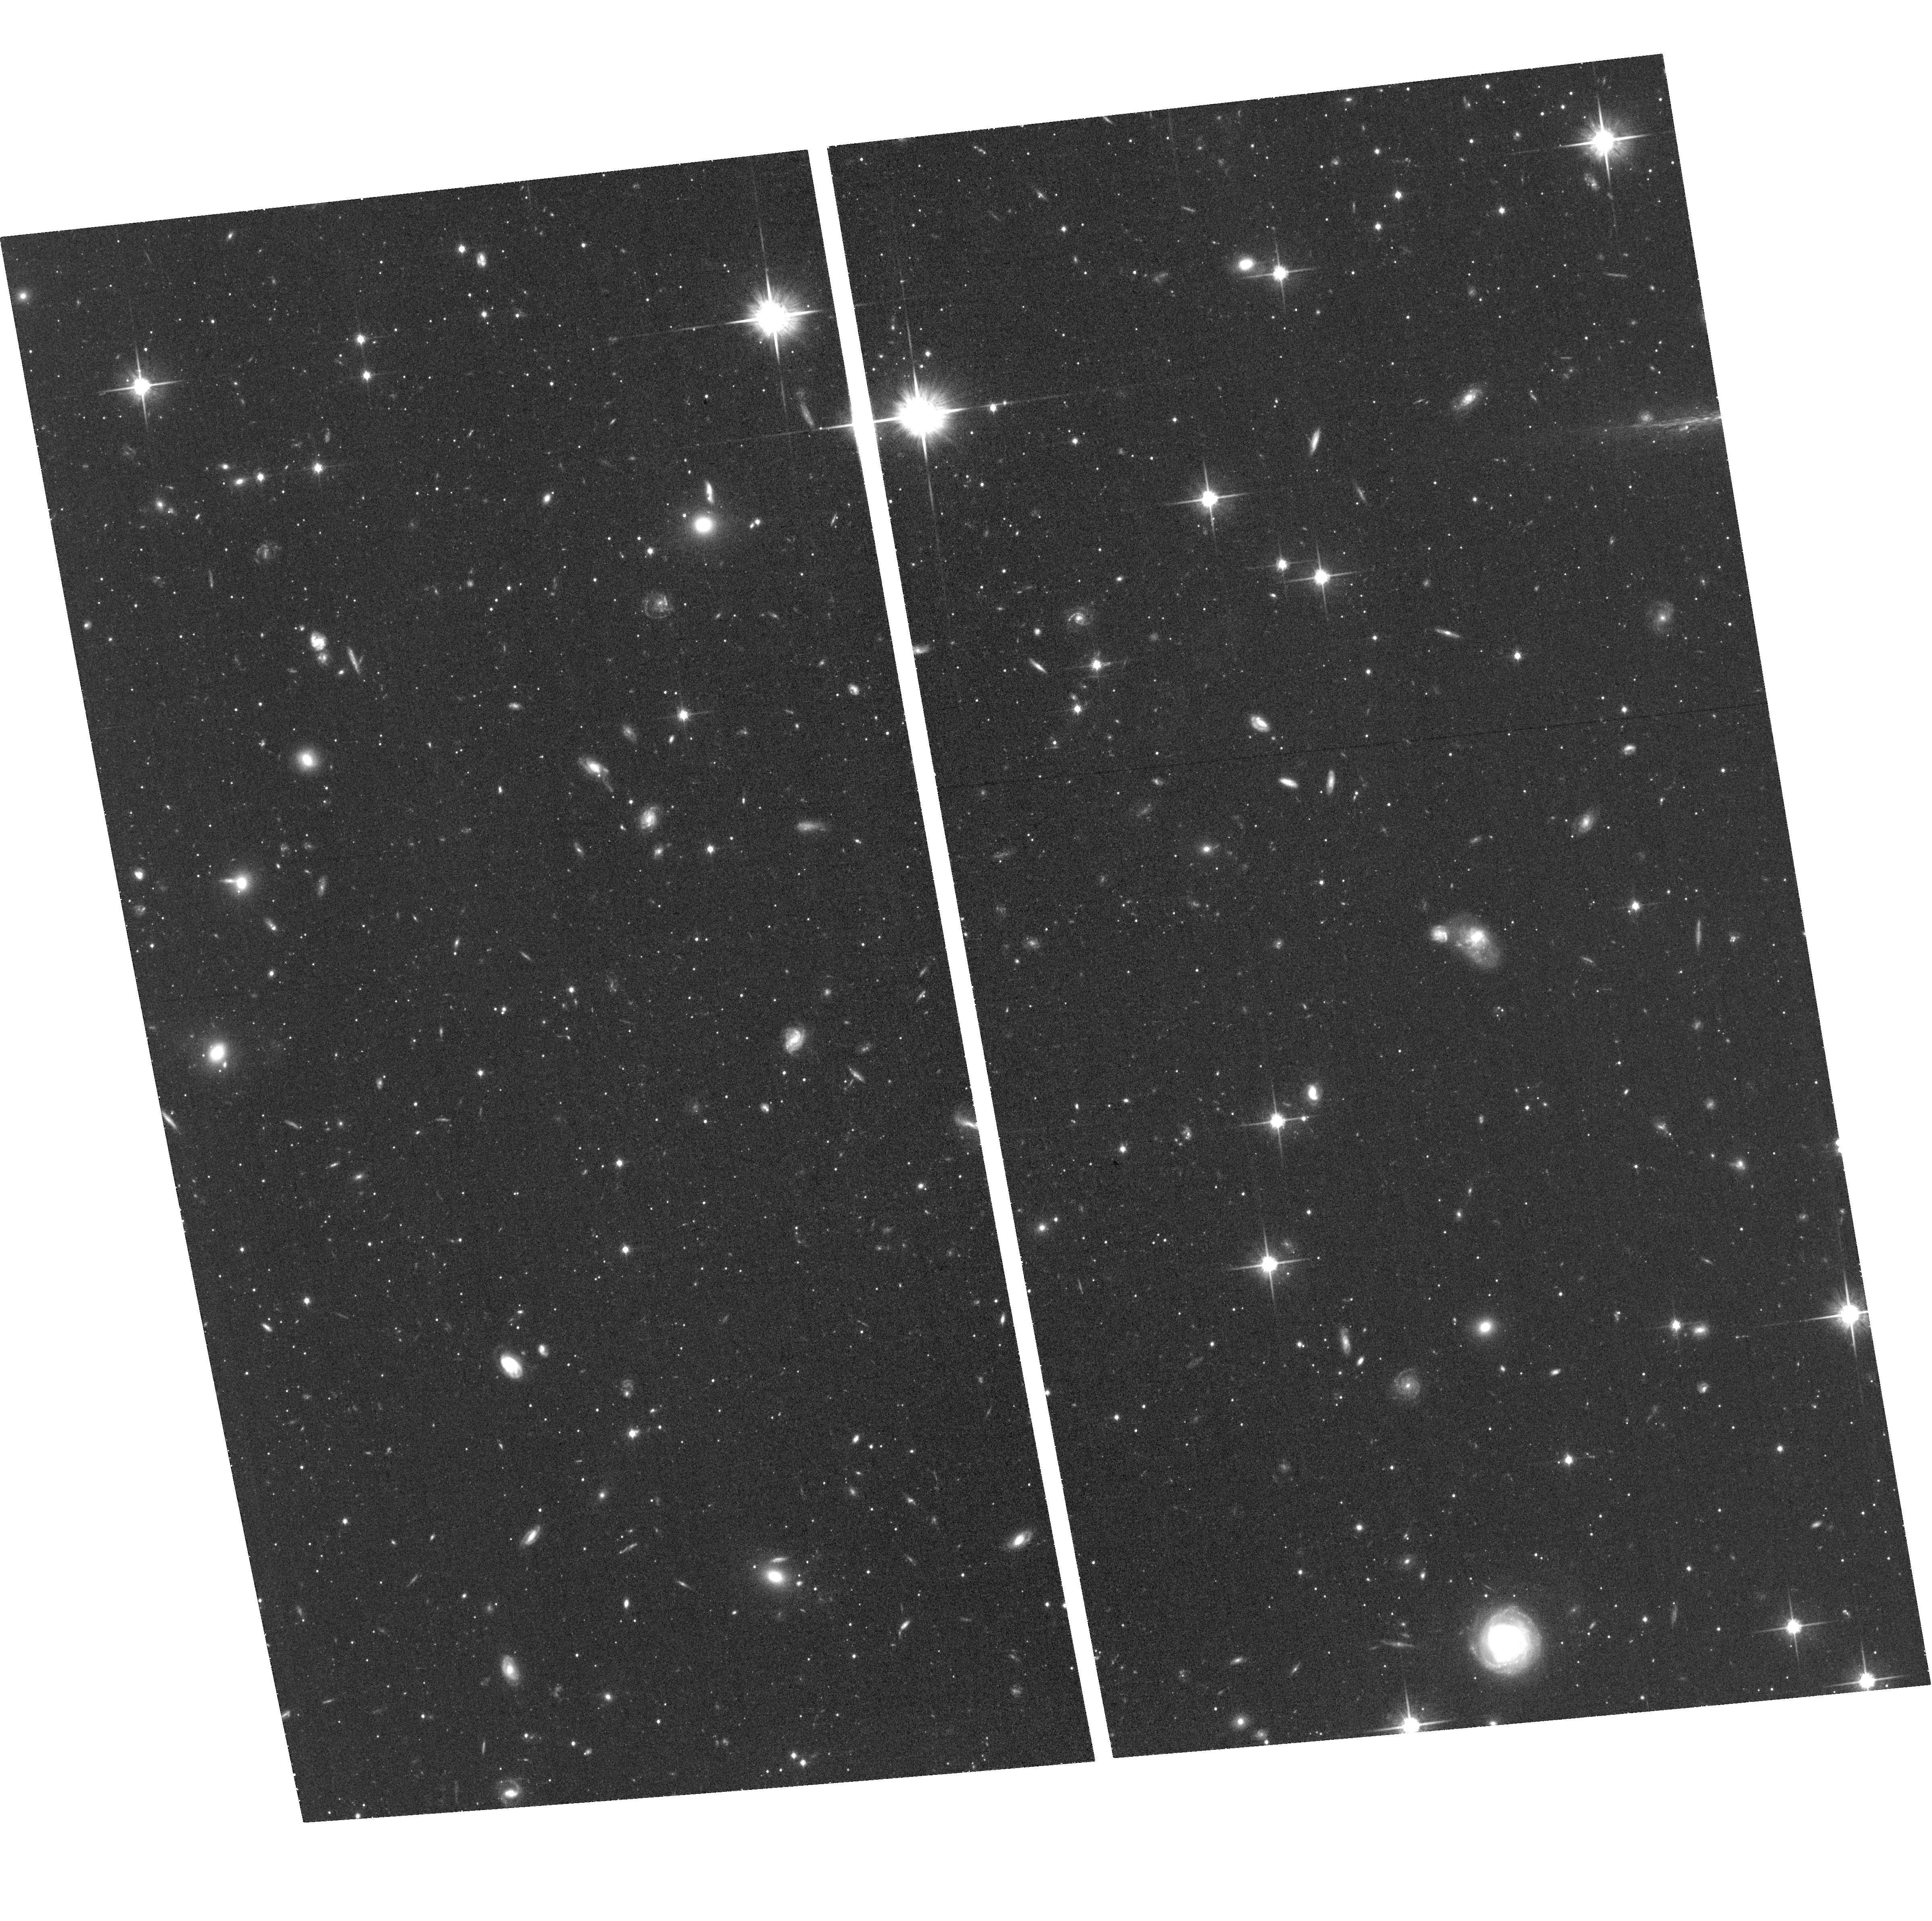
Target: field at RA 8.111°, Dec 39.668°. Instrument: ACS/WFC. Filter: F814W. Exposure: 1.2 h. Observation ID: hst_15169_40_acs_wfc_f814w_jdl340

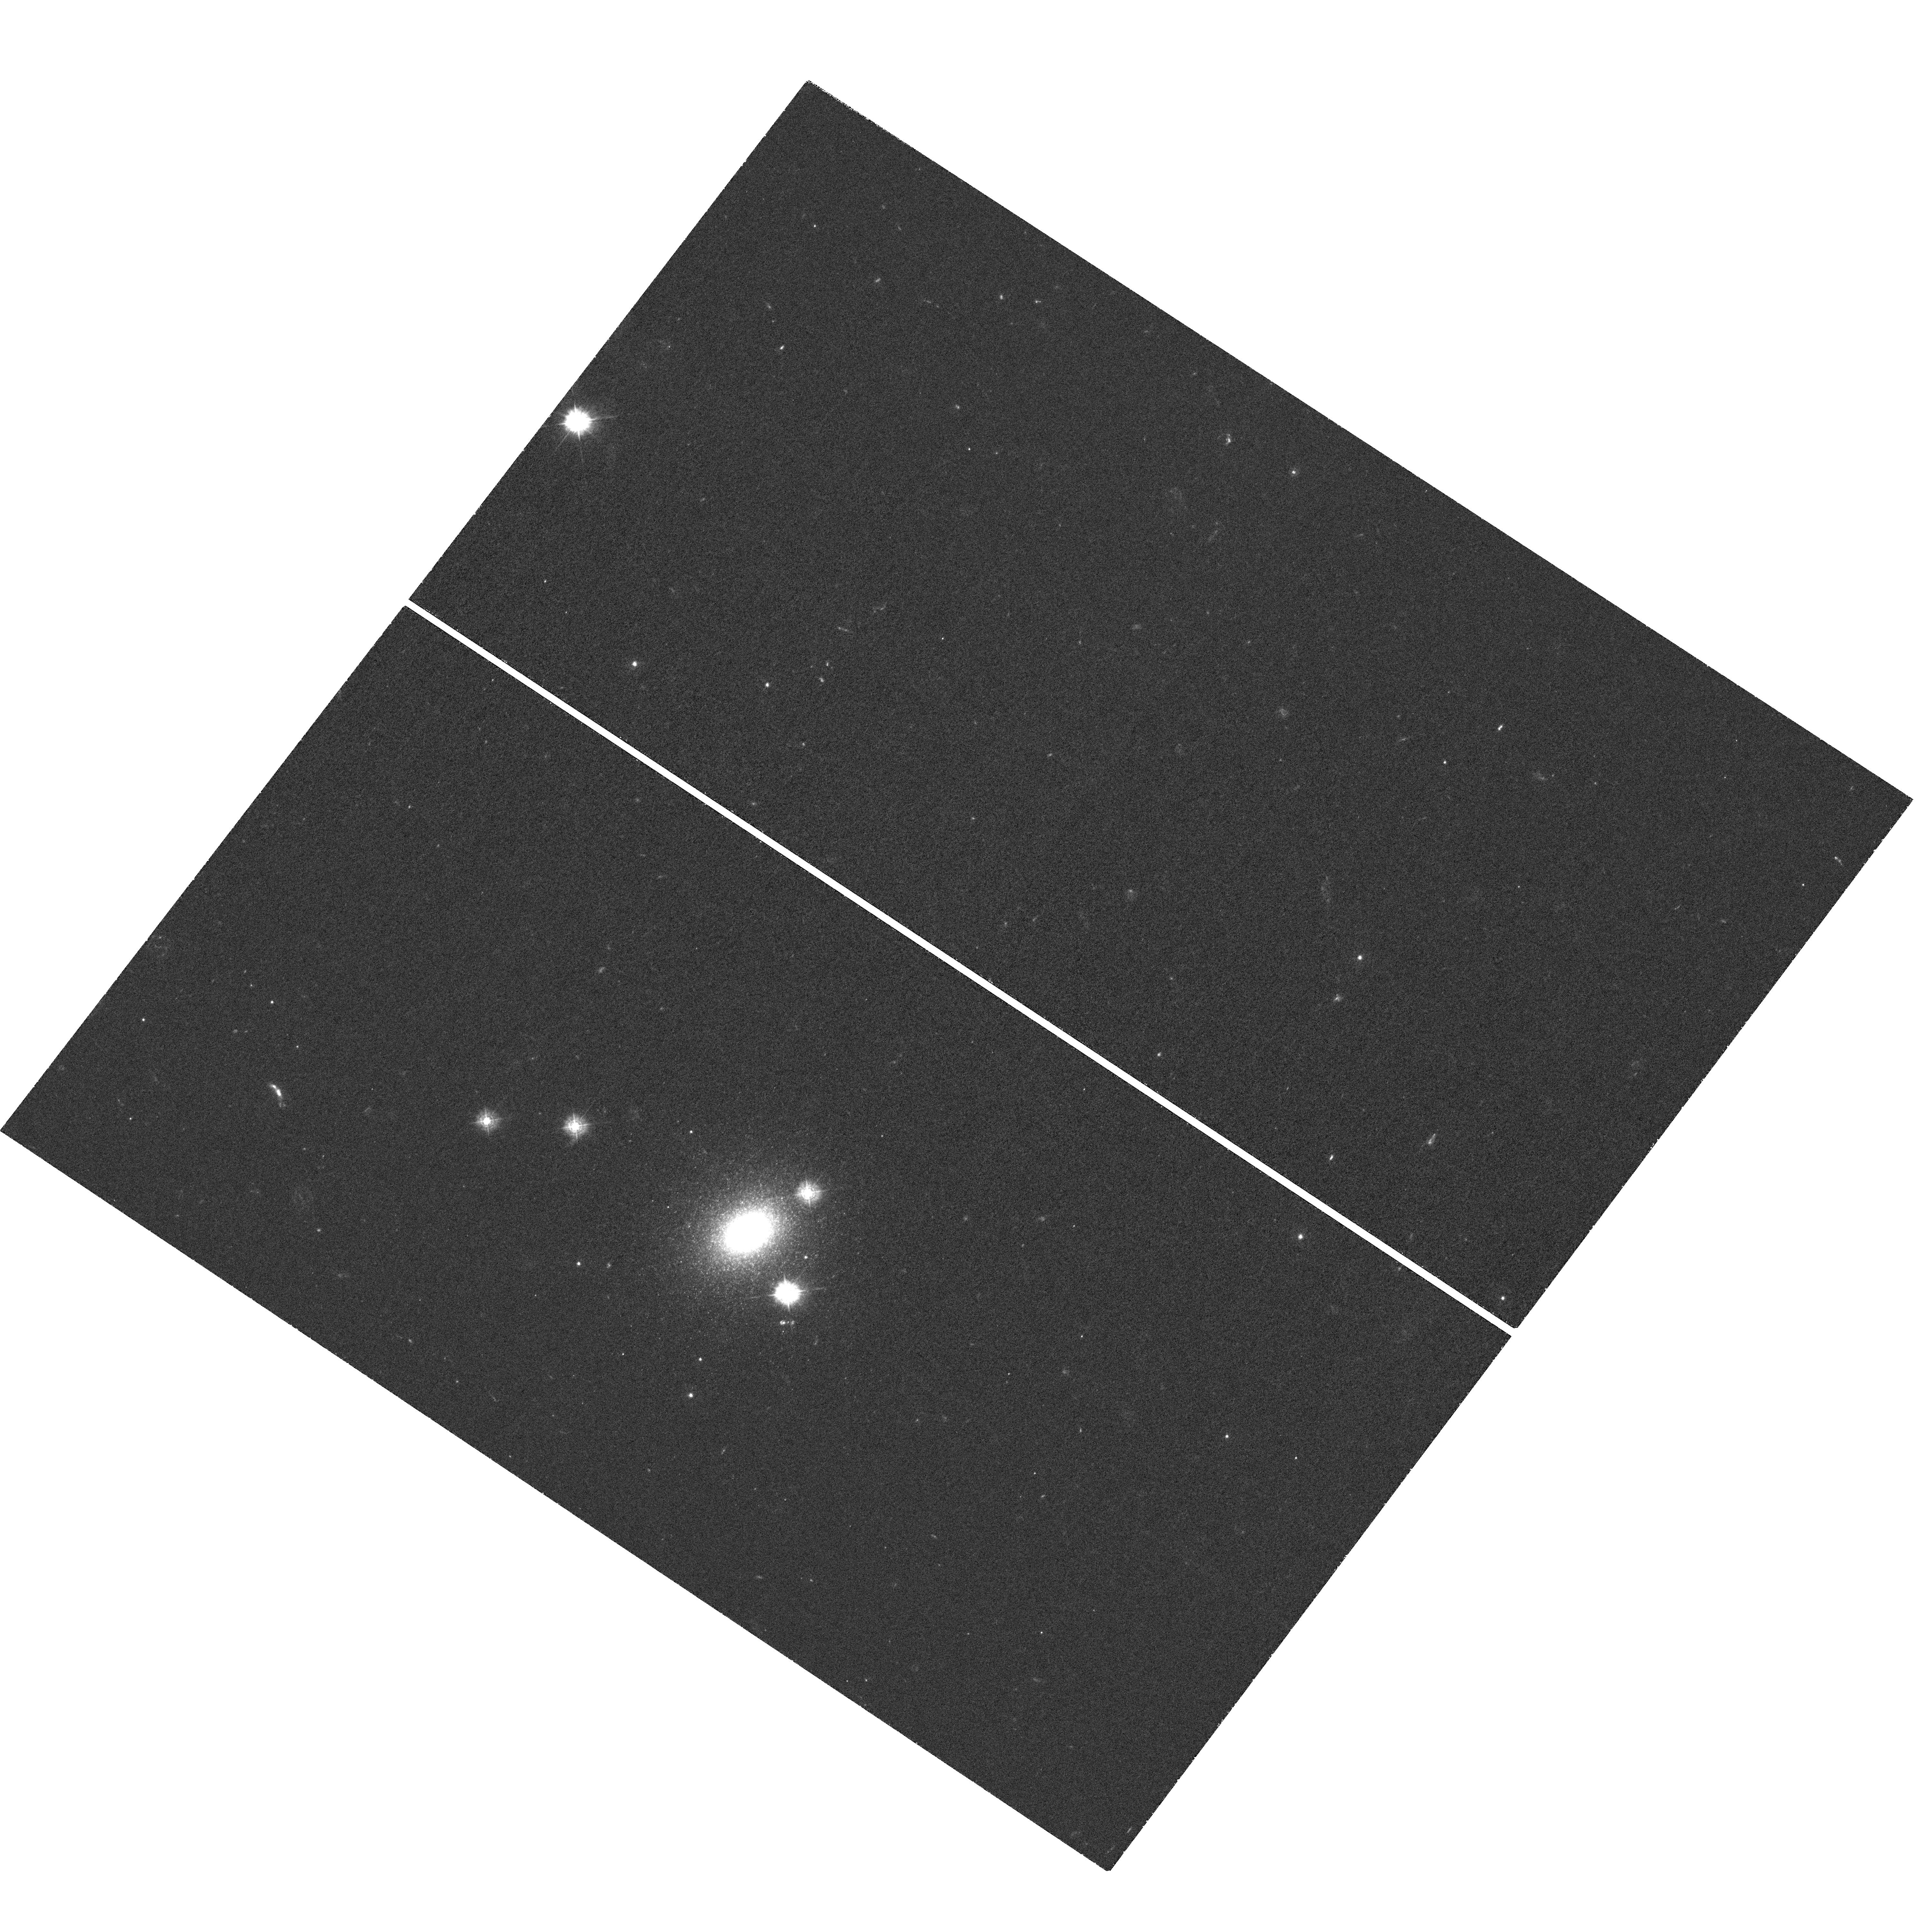
Target: G1-MAYALL-II. Instrument: WFC3/UVIS. Filter: F336W. Exposure: 2.3 h. Observation ID: hst_15169_30_wfc3_uvis_f336w_idl330

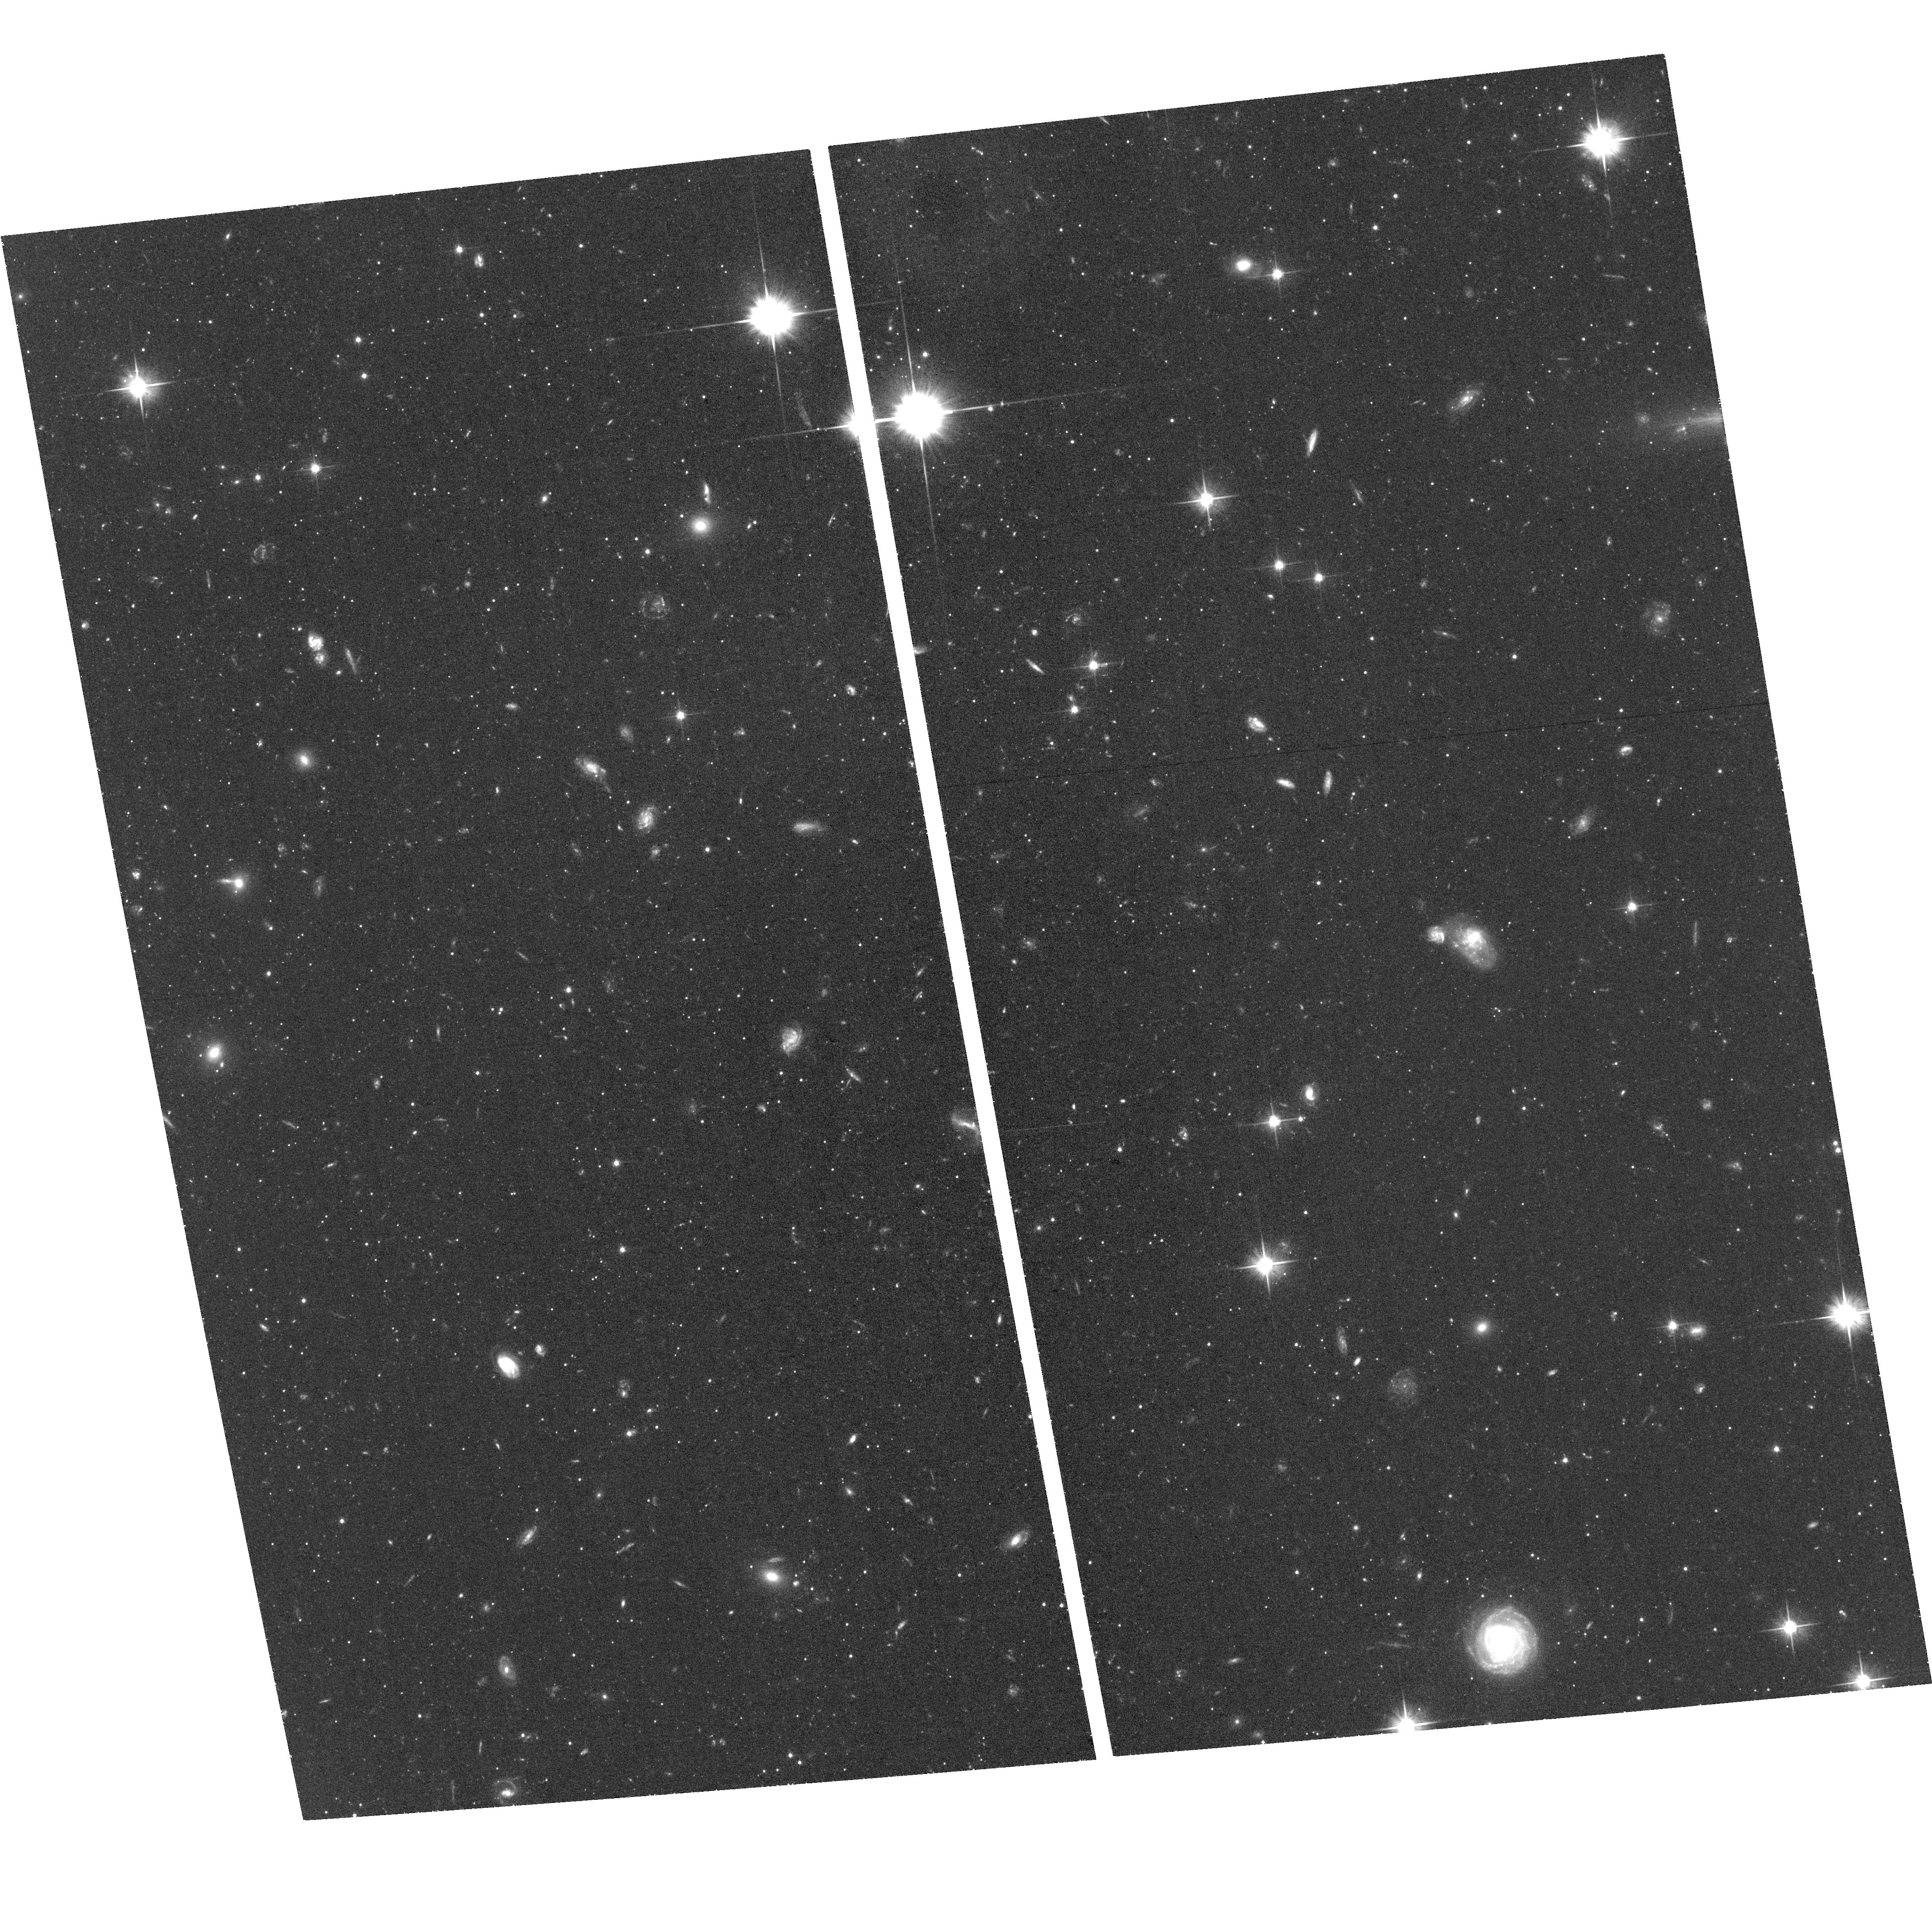
Target: field at RA 8.111°, Dec 39.668°. Instrument: ACS/WFC. Filter: F606W. Exposure: 1.2 h. Observation ID: hst_15169_30_acs_wfc_f606w_jdl330

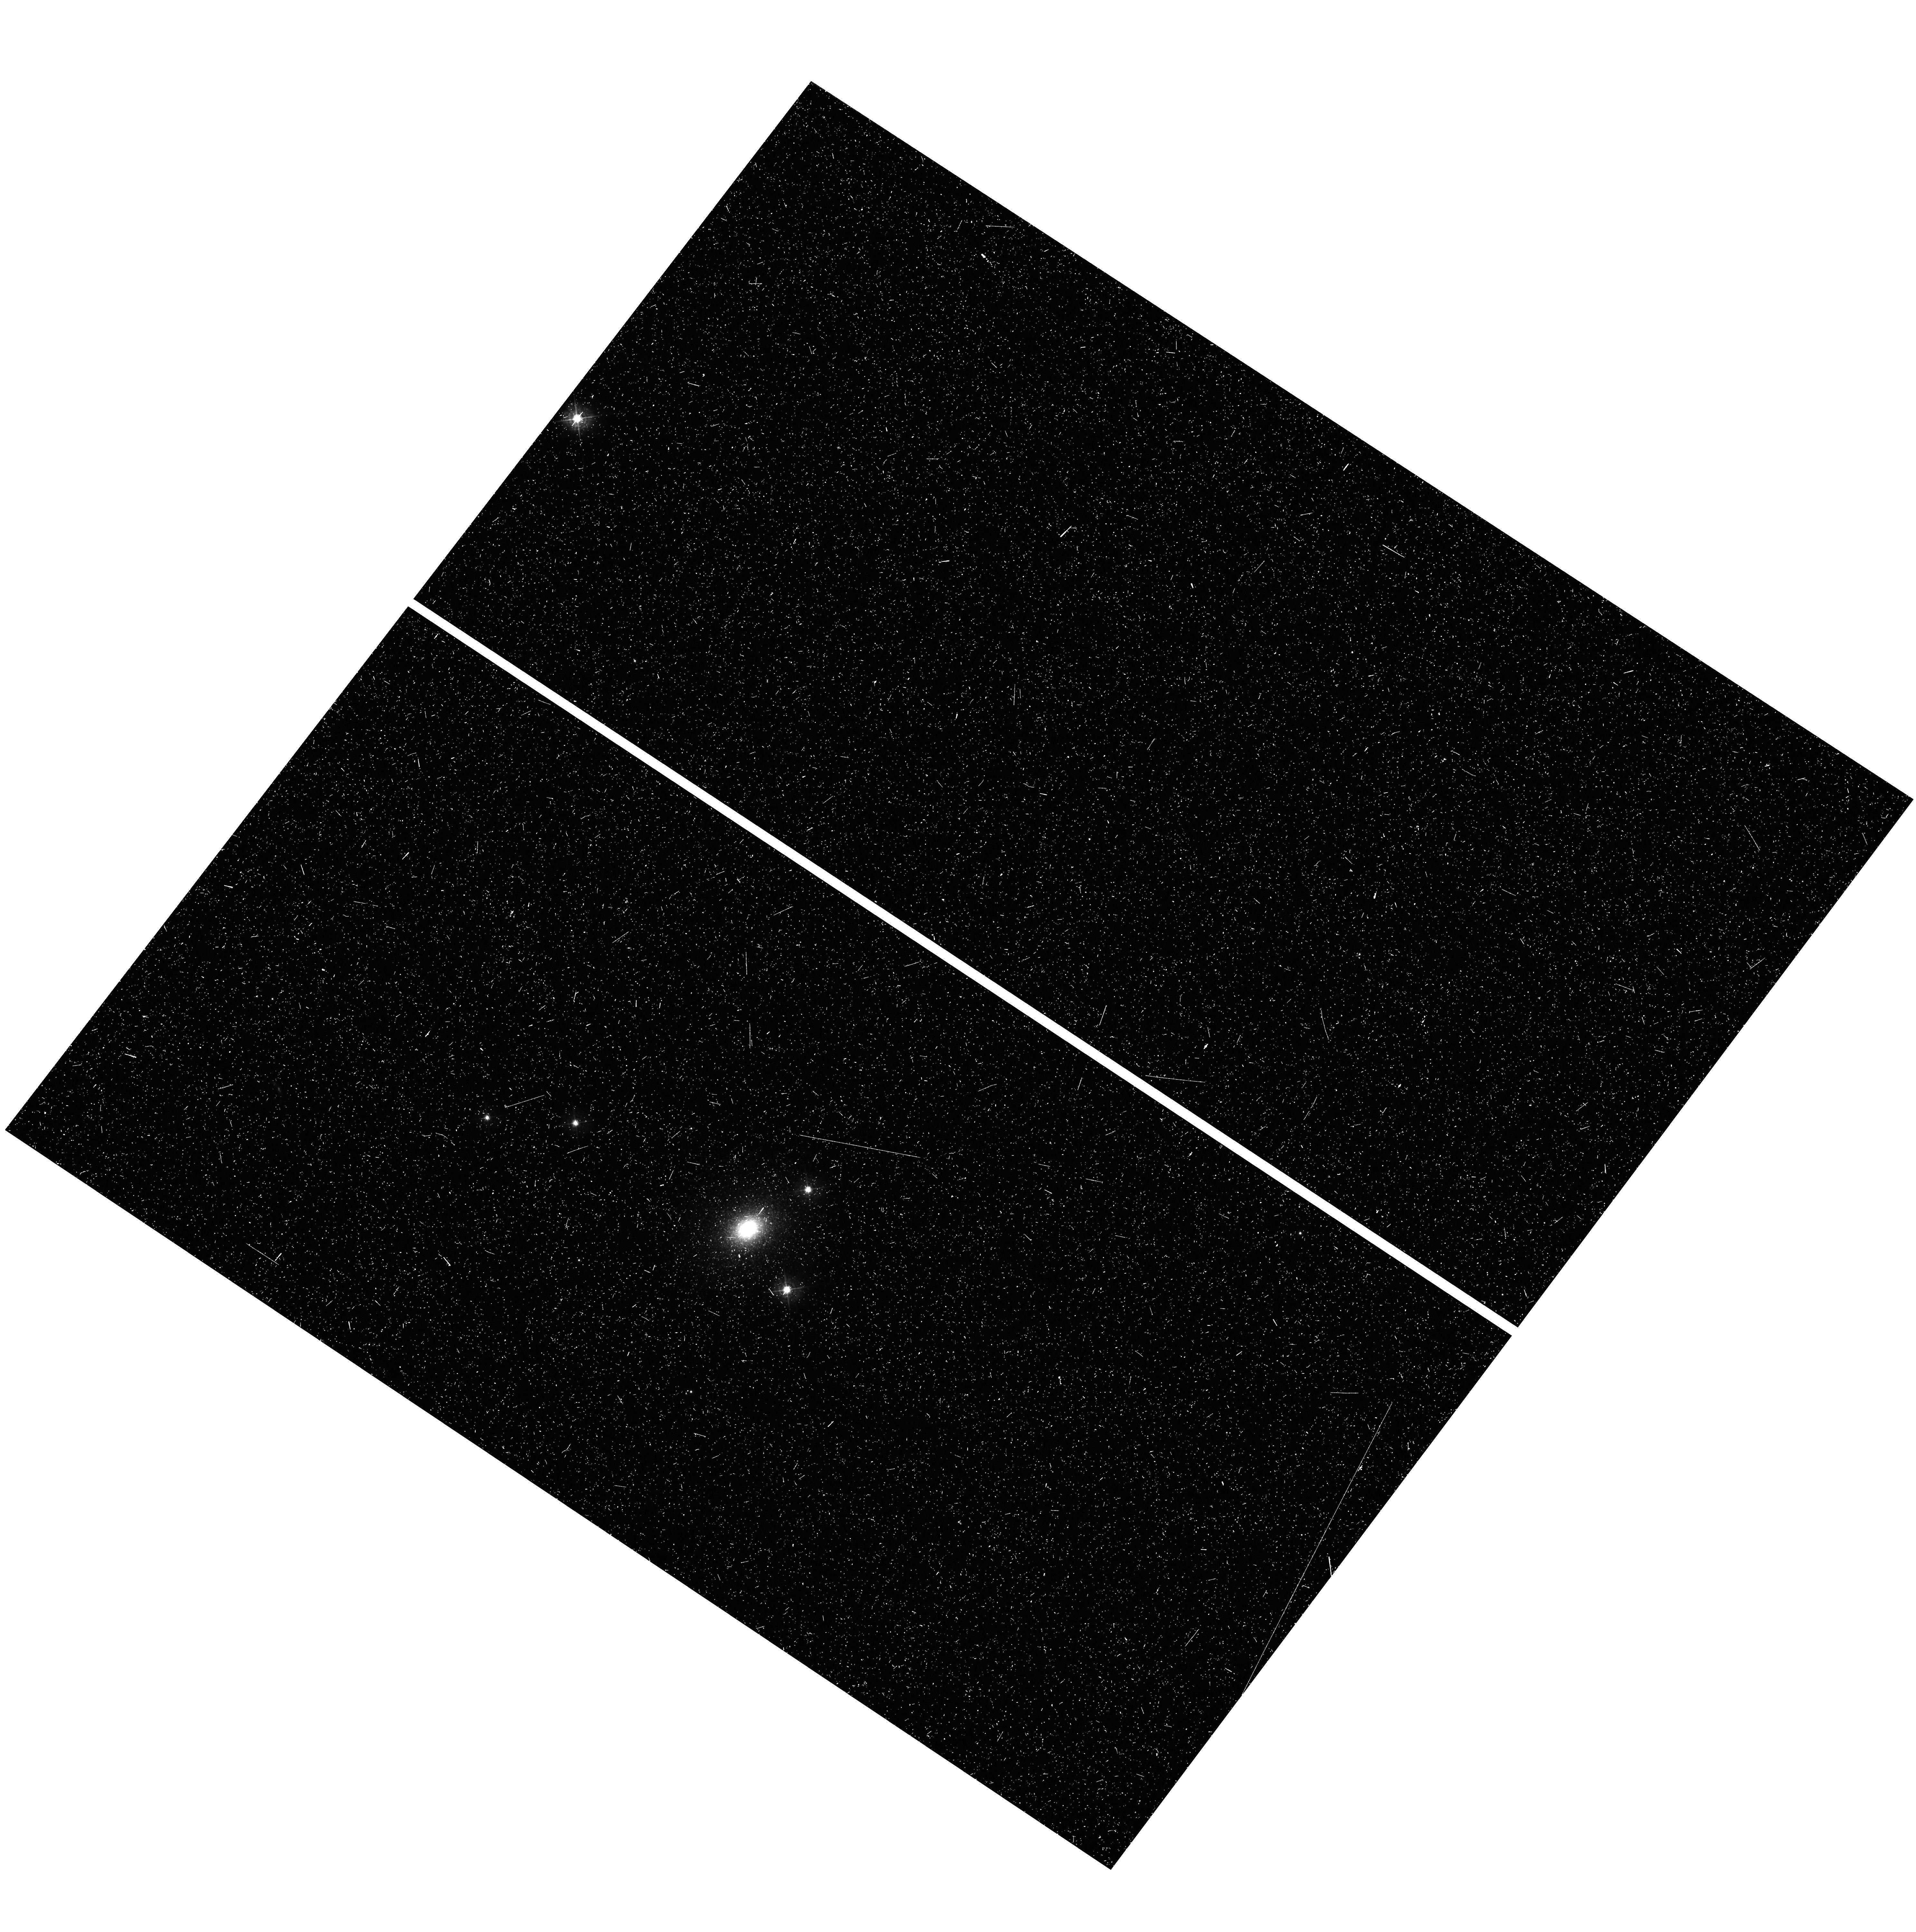
Target: G1-MAYALL-II. Instrument: WFC3/UVIS. Filter: F438W. Exposure: 15 min. Observation ID: hst_15169_10_wfc3_uvis_f438w_idl310

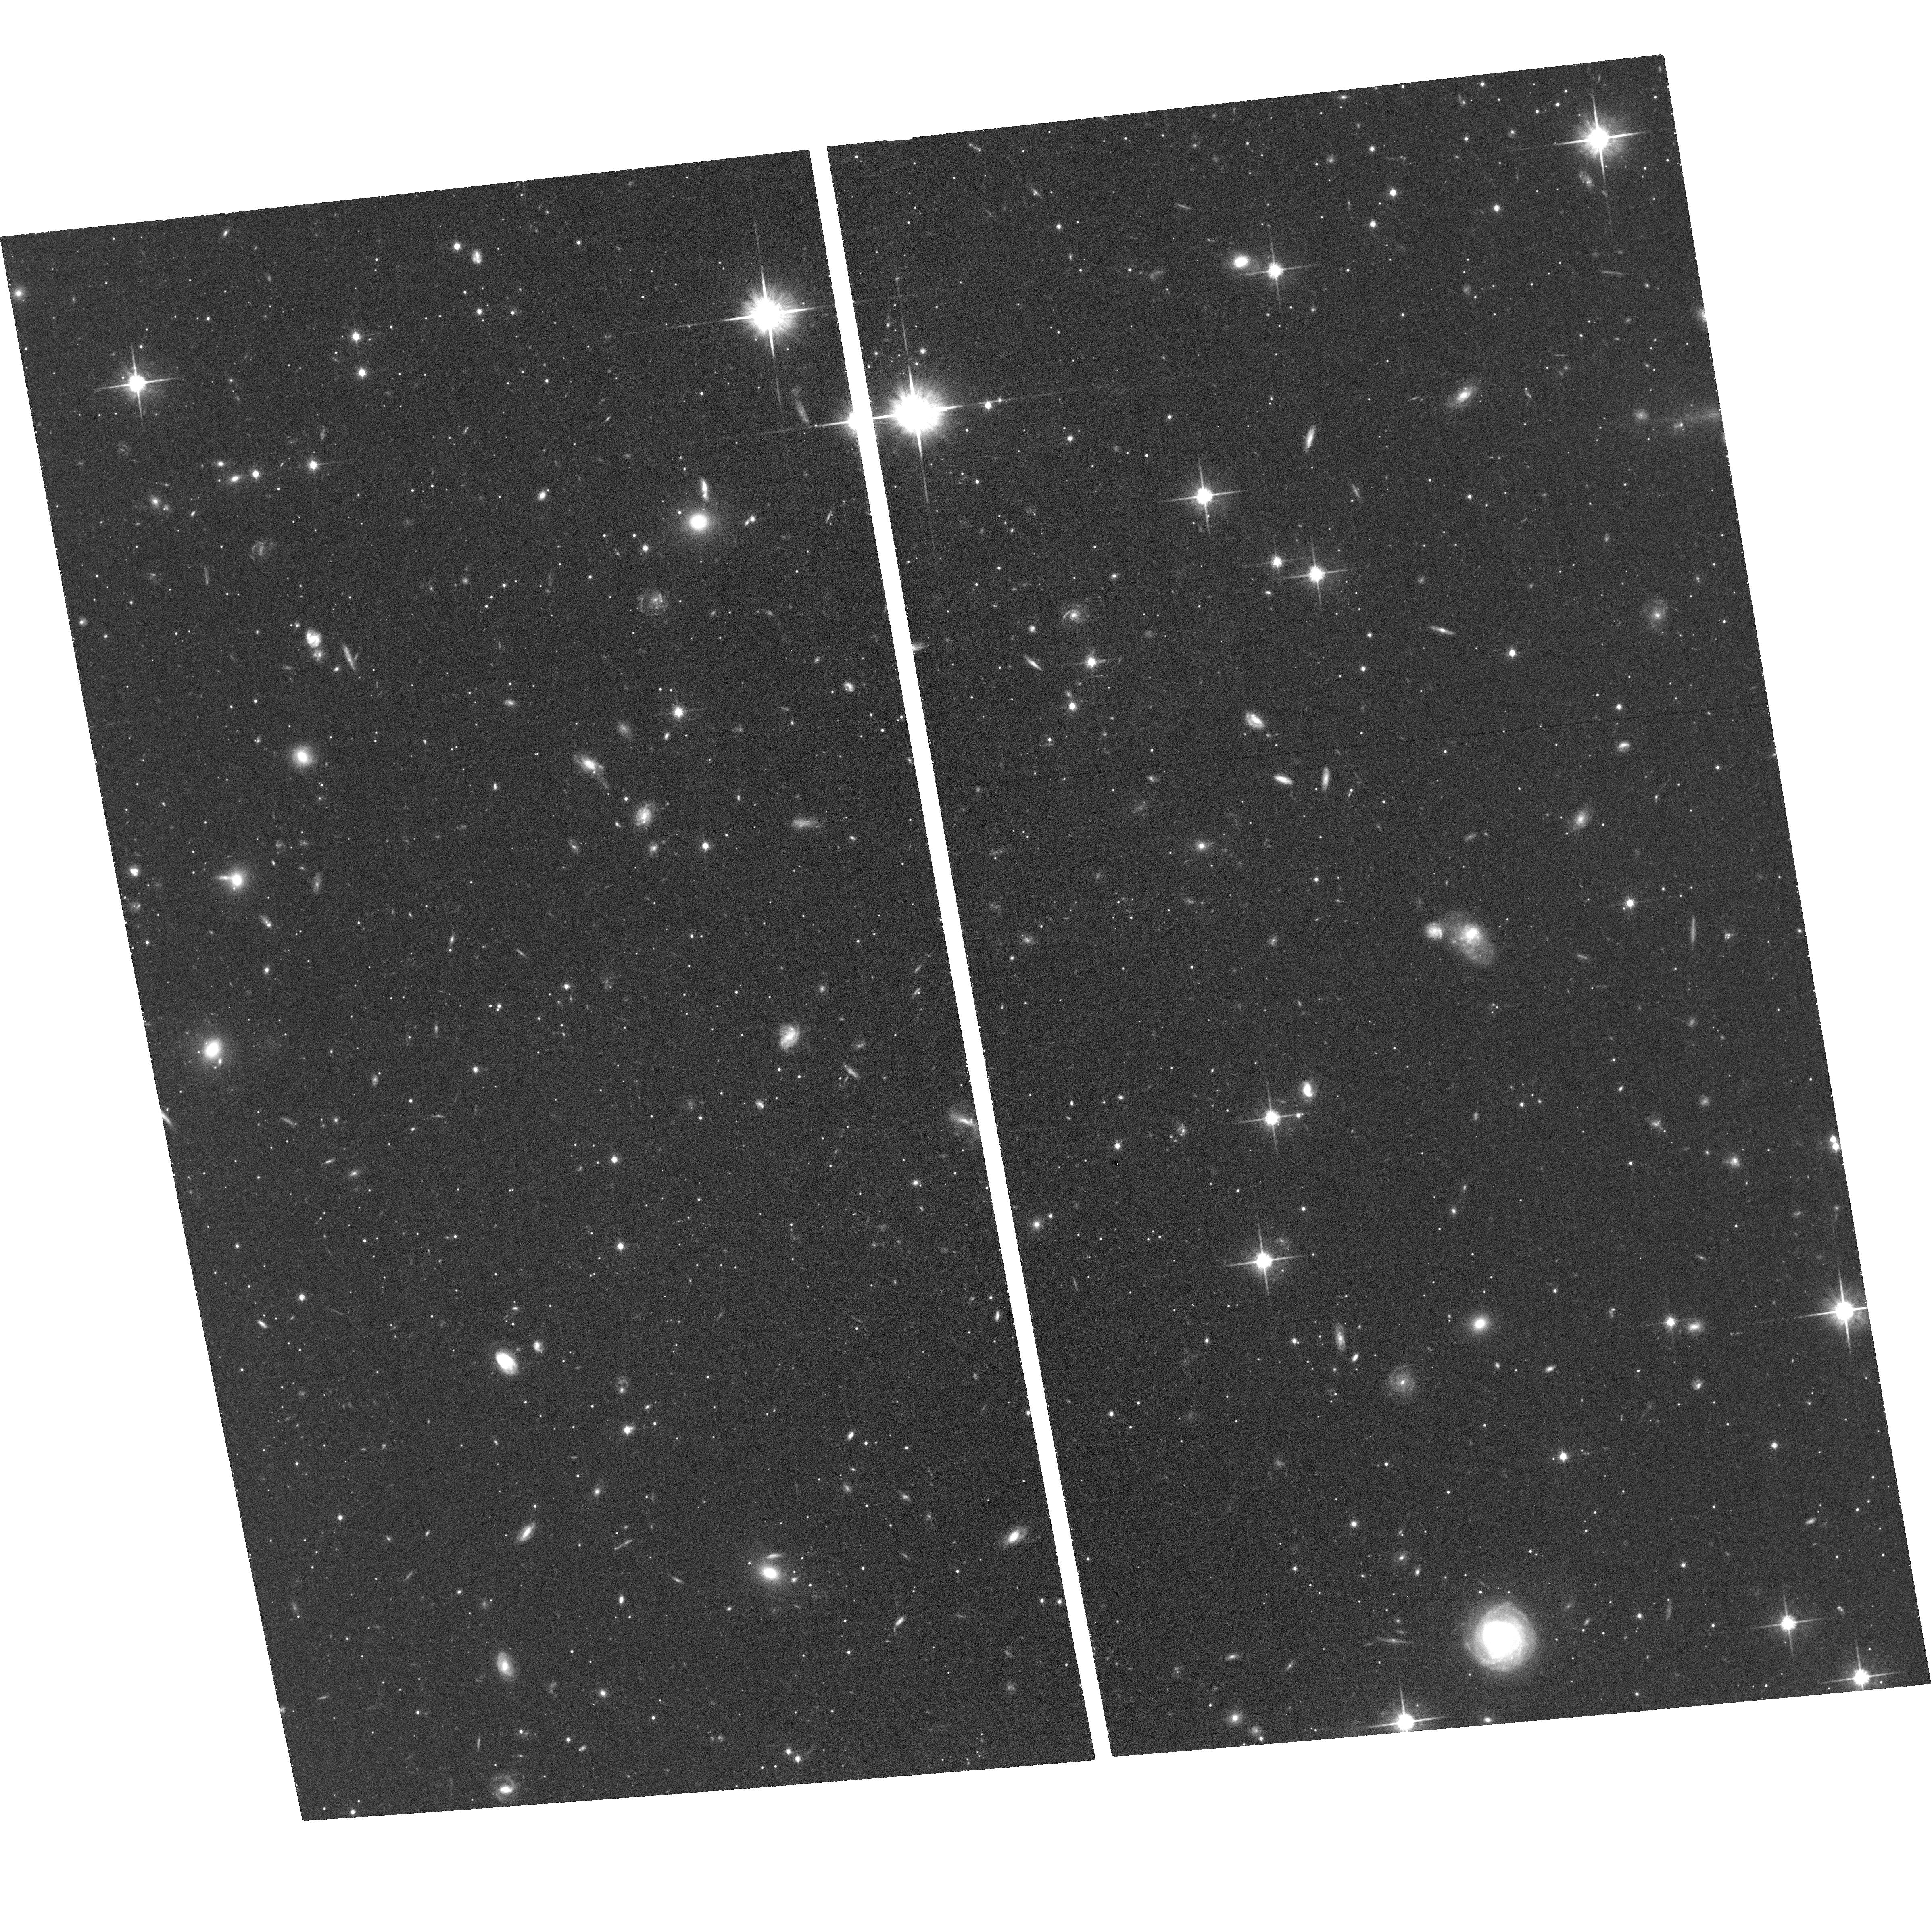
Target: field at RA 8.111°, Dec 39.668°. Instrument: ACS/WFC. Filter: F814W. Exposure: 55 min. Observation ID: hst_15169_10_acs_wfc_f814w_jdl310

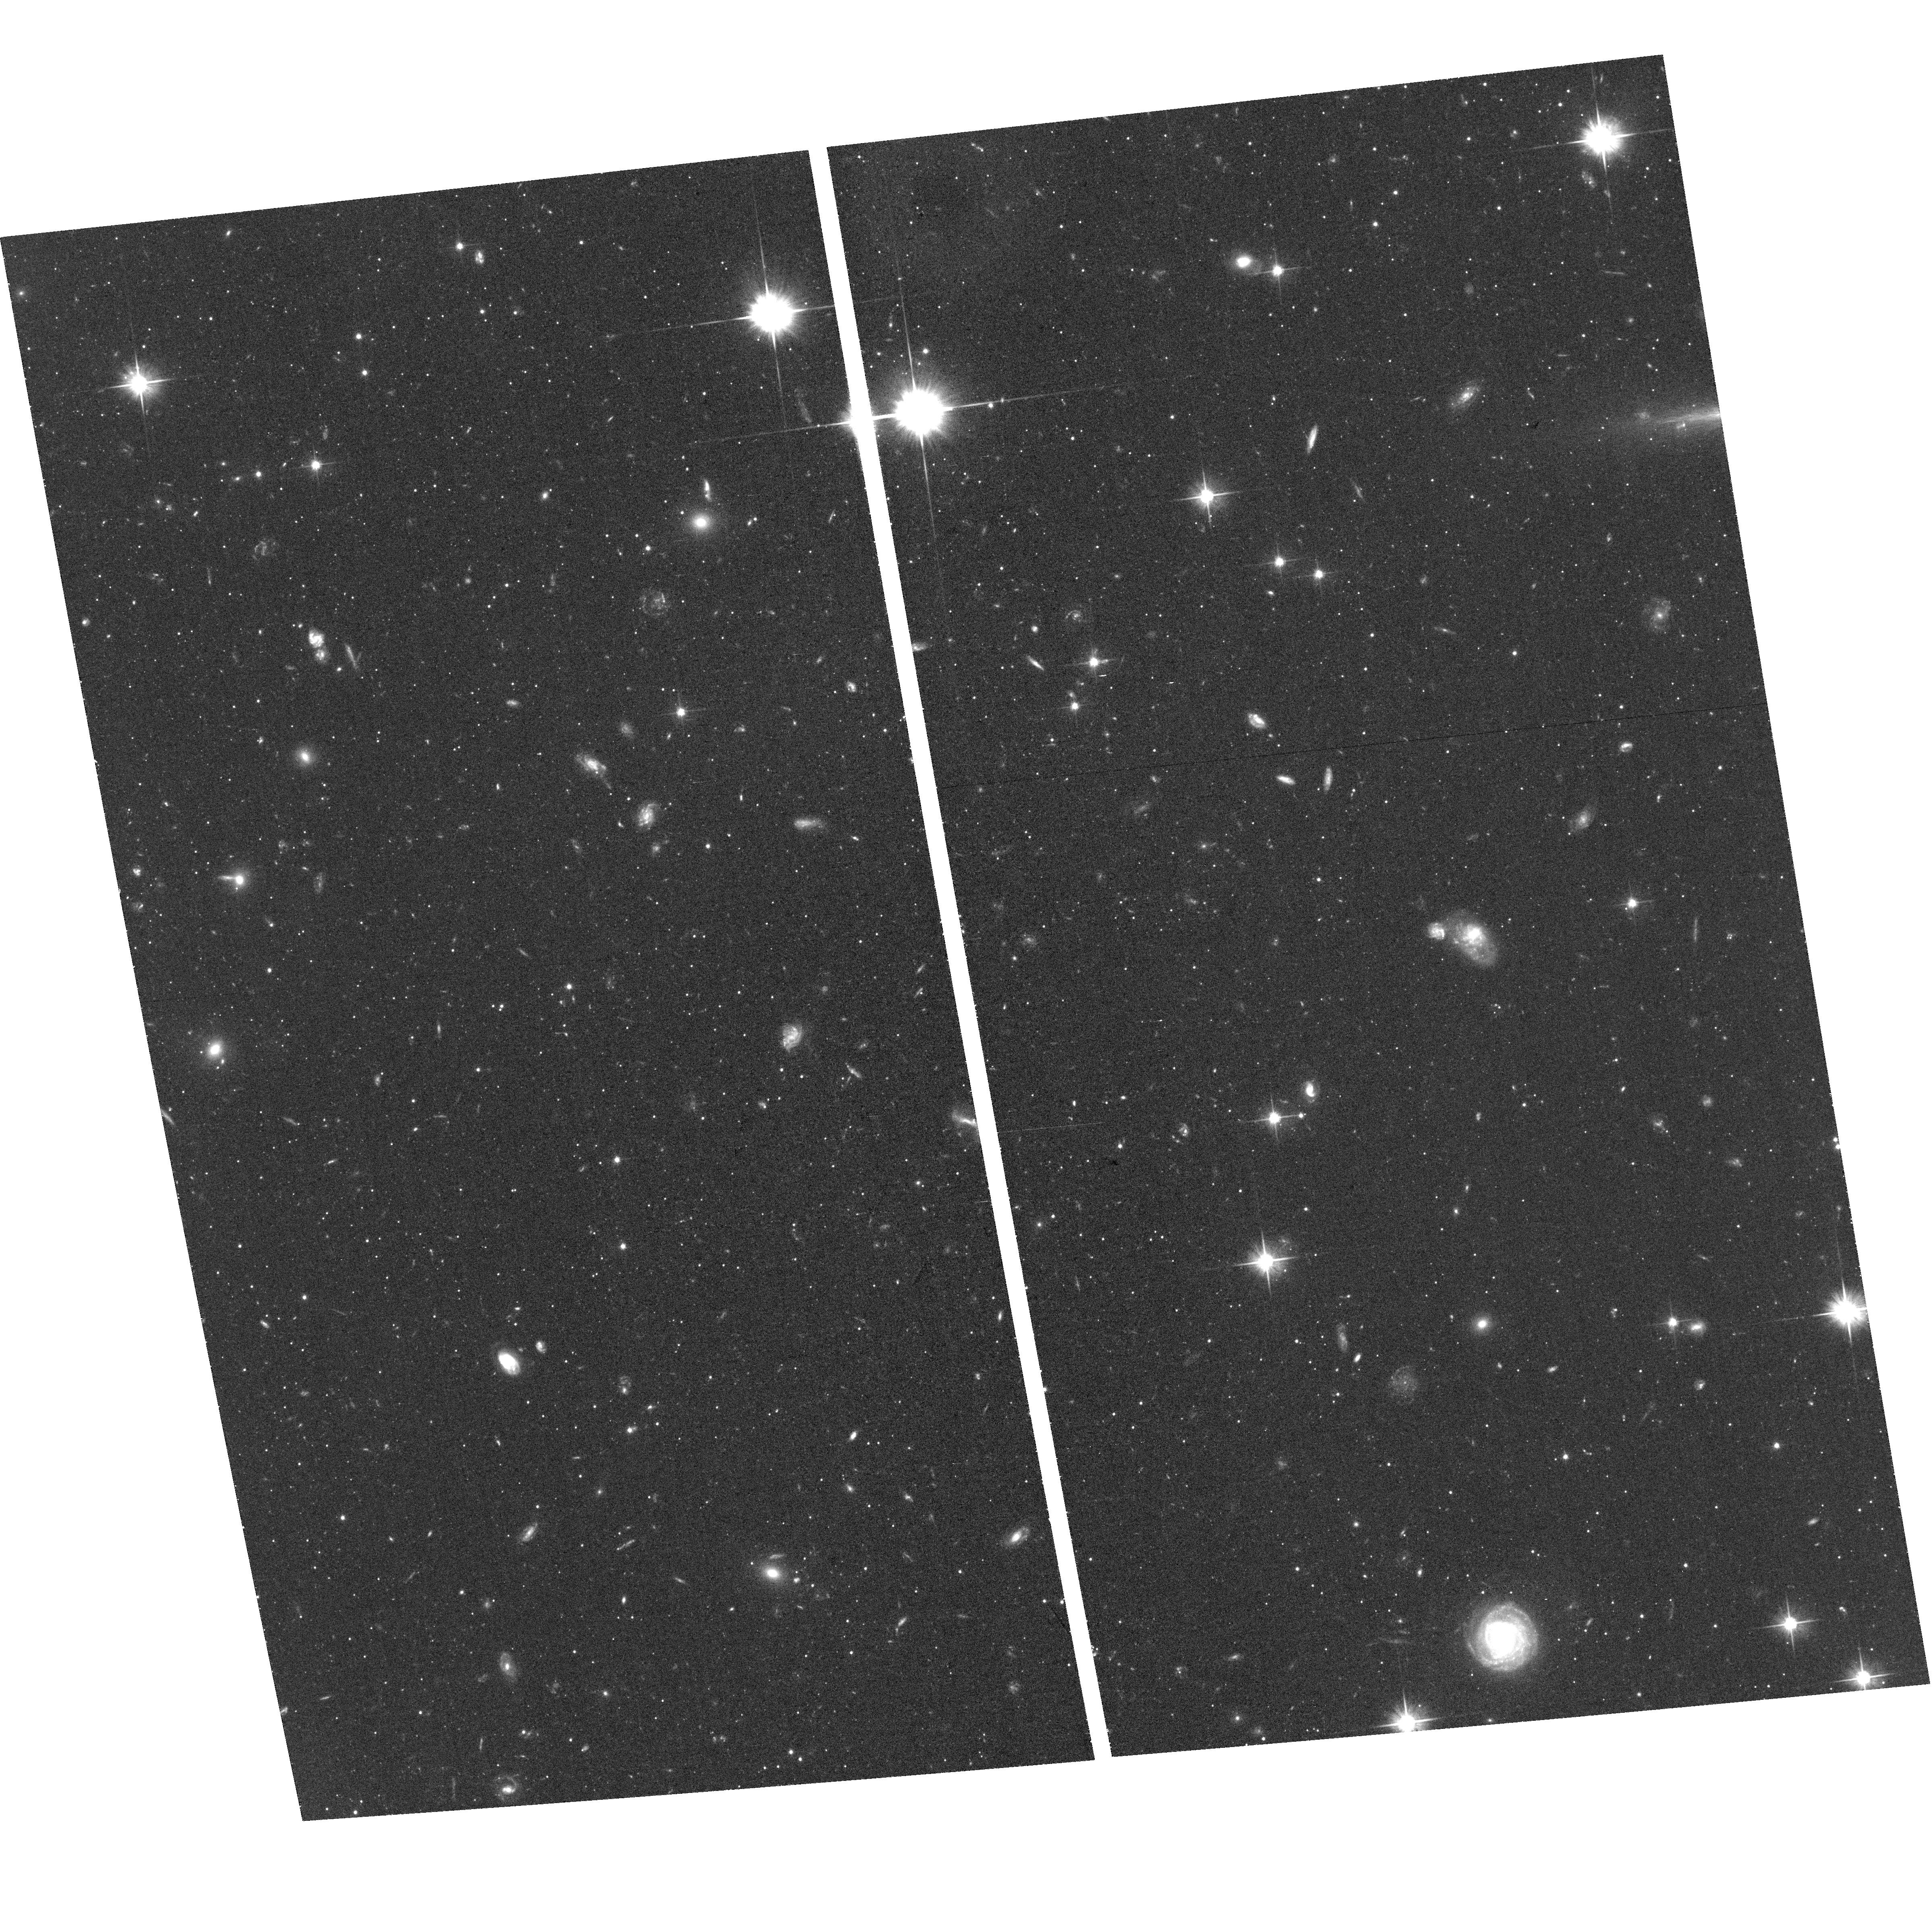
Target: field at RA 8.111°, Dec 39.668°. Instrument: ACS/WFC. Filter: F606W. Exposure: 55 min. Observation ID: hst_15169_50_acs_wfc_f606w_jdl350

Resolving Multiple Stellar Populations in G1 (PI: Gregg, Michael D.)

The most luminous and massive compact stellar system in the Local Group is G1, a satellite of M31. It has been speculated that G1 is the remnant nucleus of a tidally stripped dwarf elliptical galaxy. As such, G1 is key to understanding both the evolution of dwarf galaxies and the hierarchical assembly of bright spirals. Recently, new U-B-V-I broad band imaging techniques have revealed multiple stellar populations in Milky Way globular clusters. We propose to obtain new deep WFC3/UVIS F336W and F814W images, to be combined with archival WFC3 data, to probe the star formation and enrichment history of G1. This study will yield new and definitive insights into the origin and evolution of G1, the relationship of globular clusters to dwarf galaxies, and the formation of luminous spirals like M31 and the Milky Way.